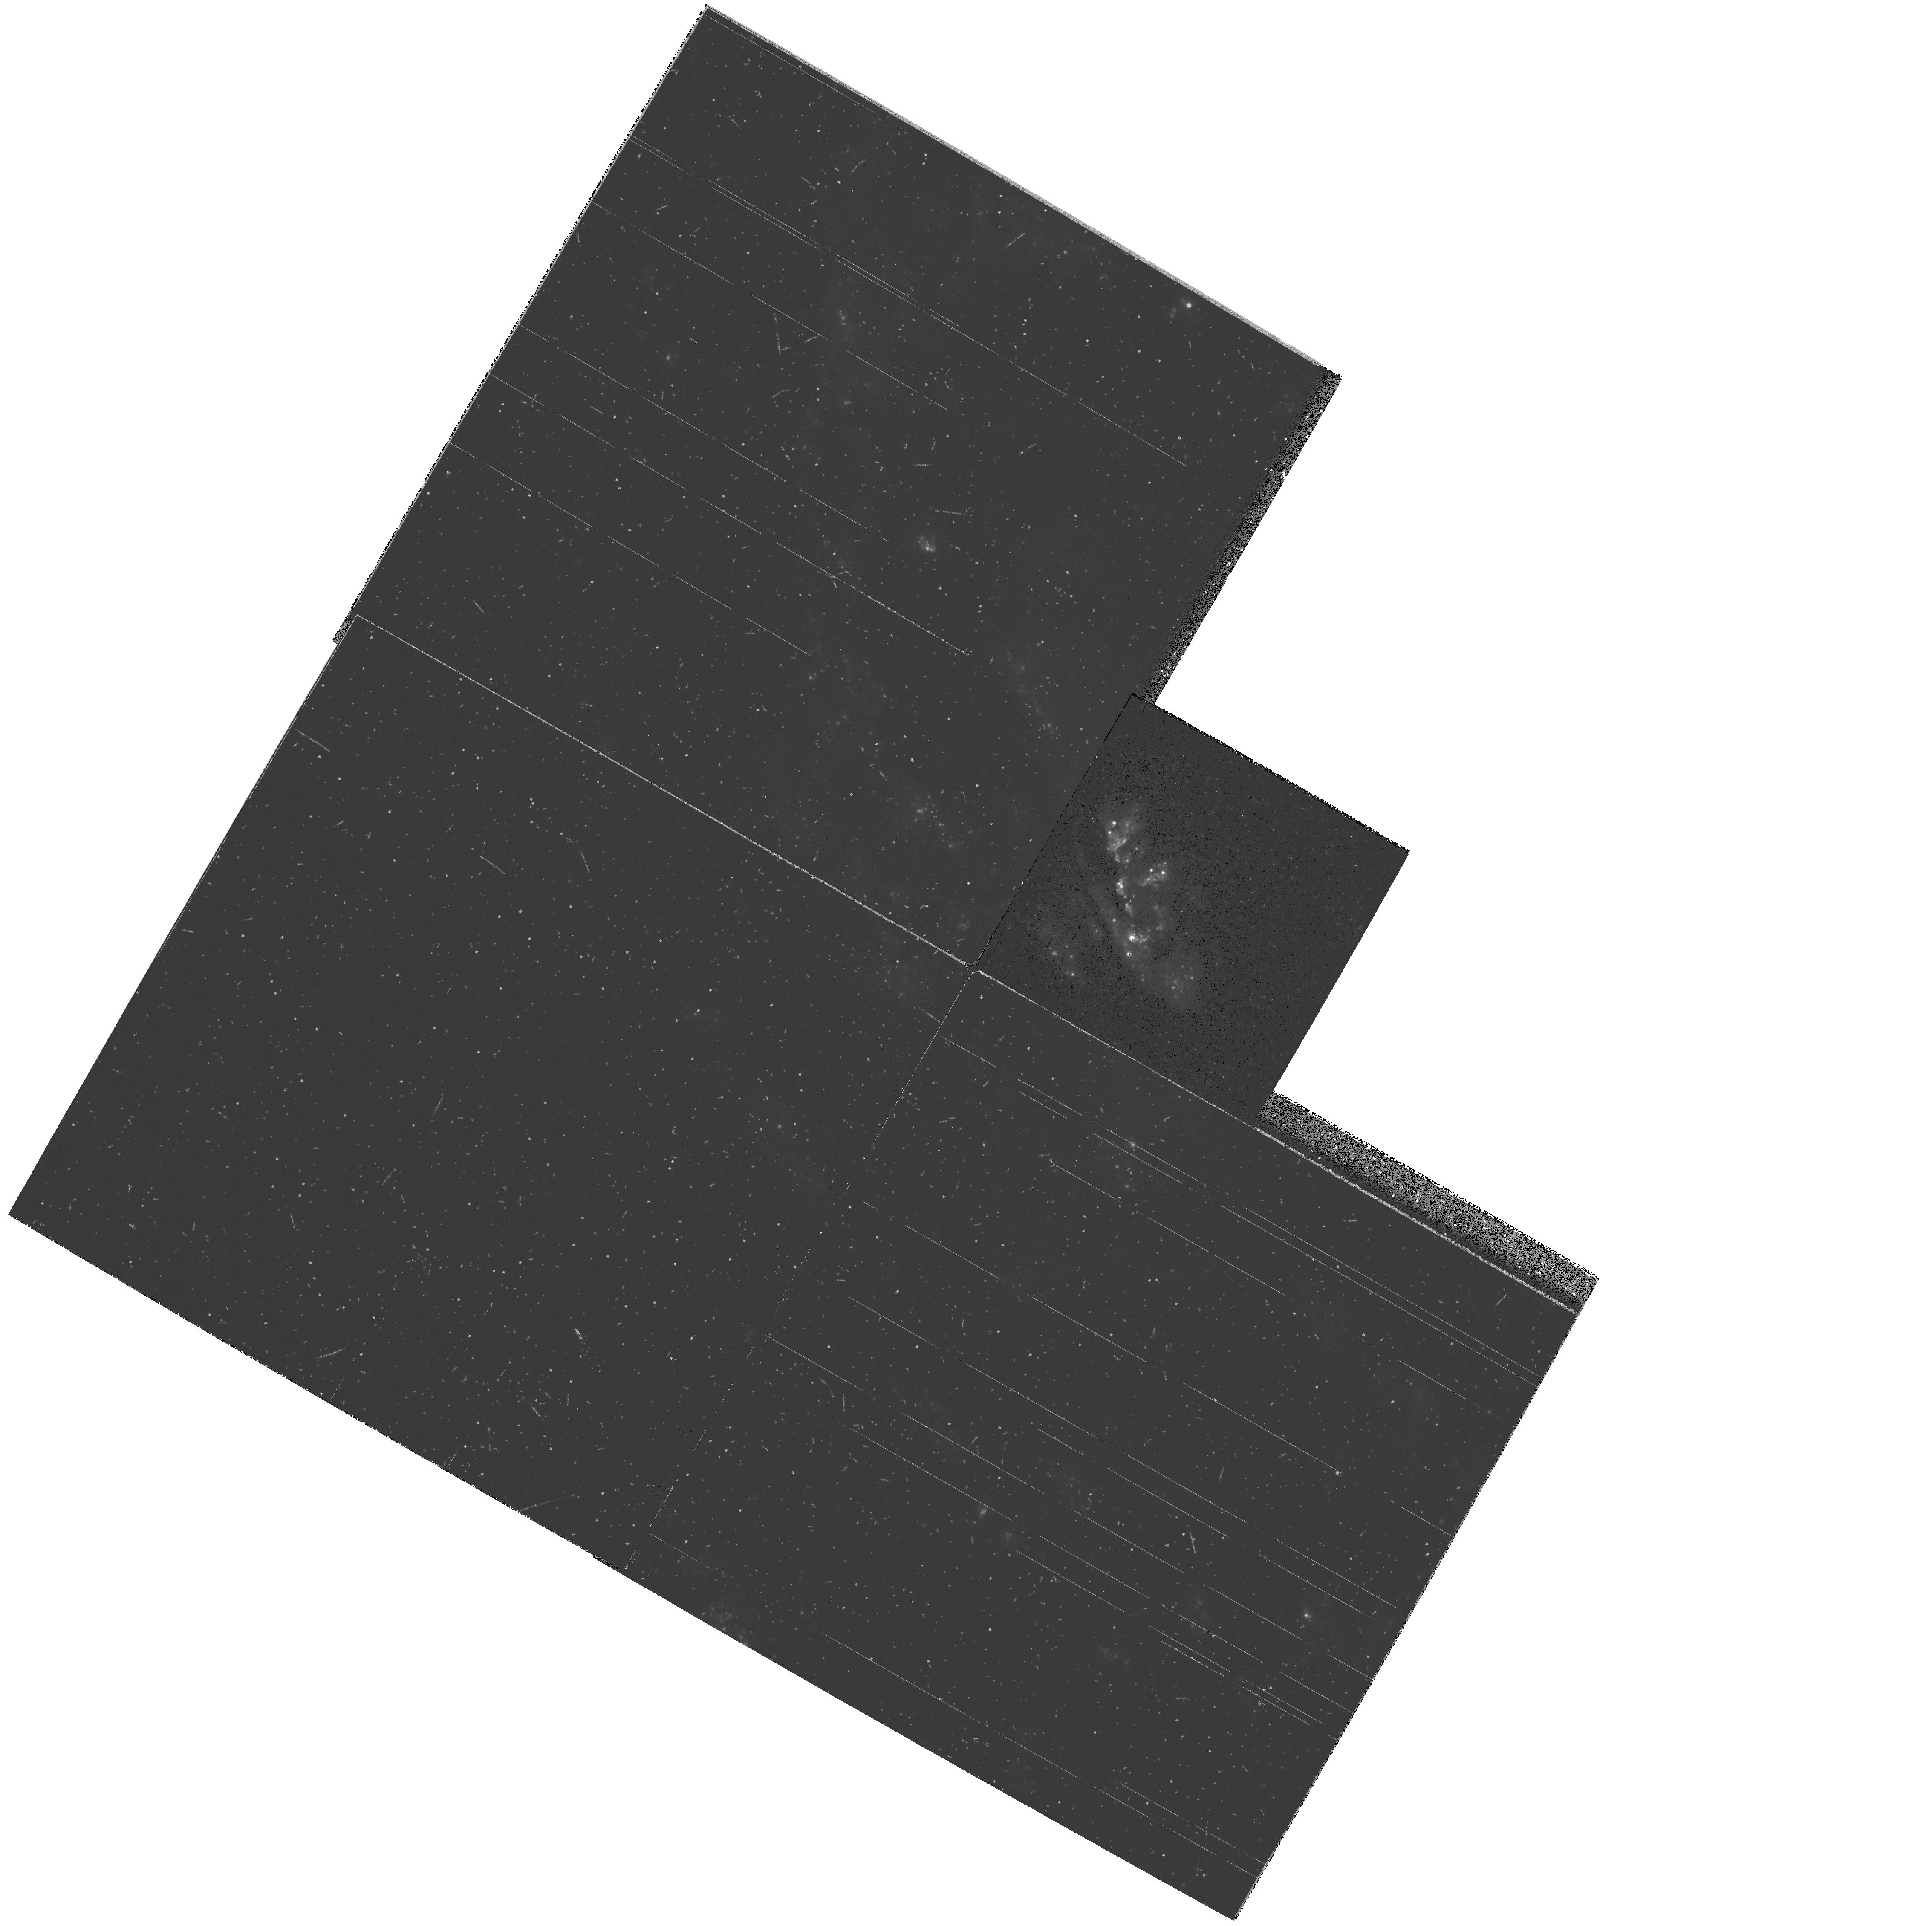
Target: NGC2903
Instrument: WFPC2/PC
Filter: F336W
Exposure: 14 min
Observation ID: hst_5211_02_wfpc2_pc_f336w_u2ej02

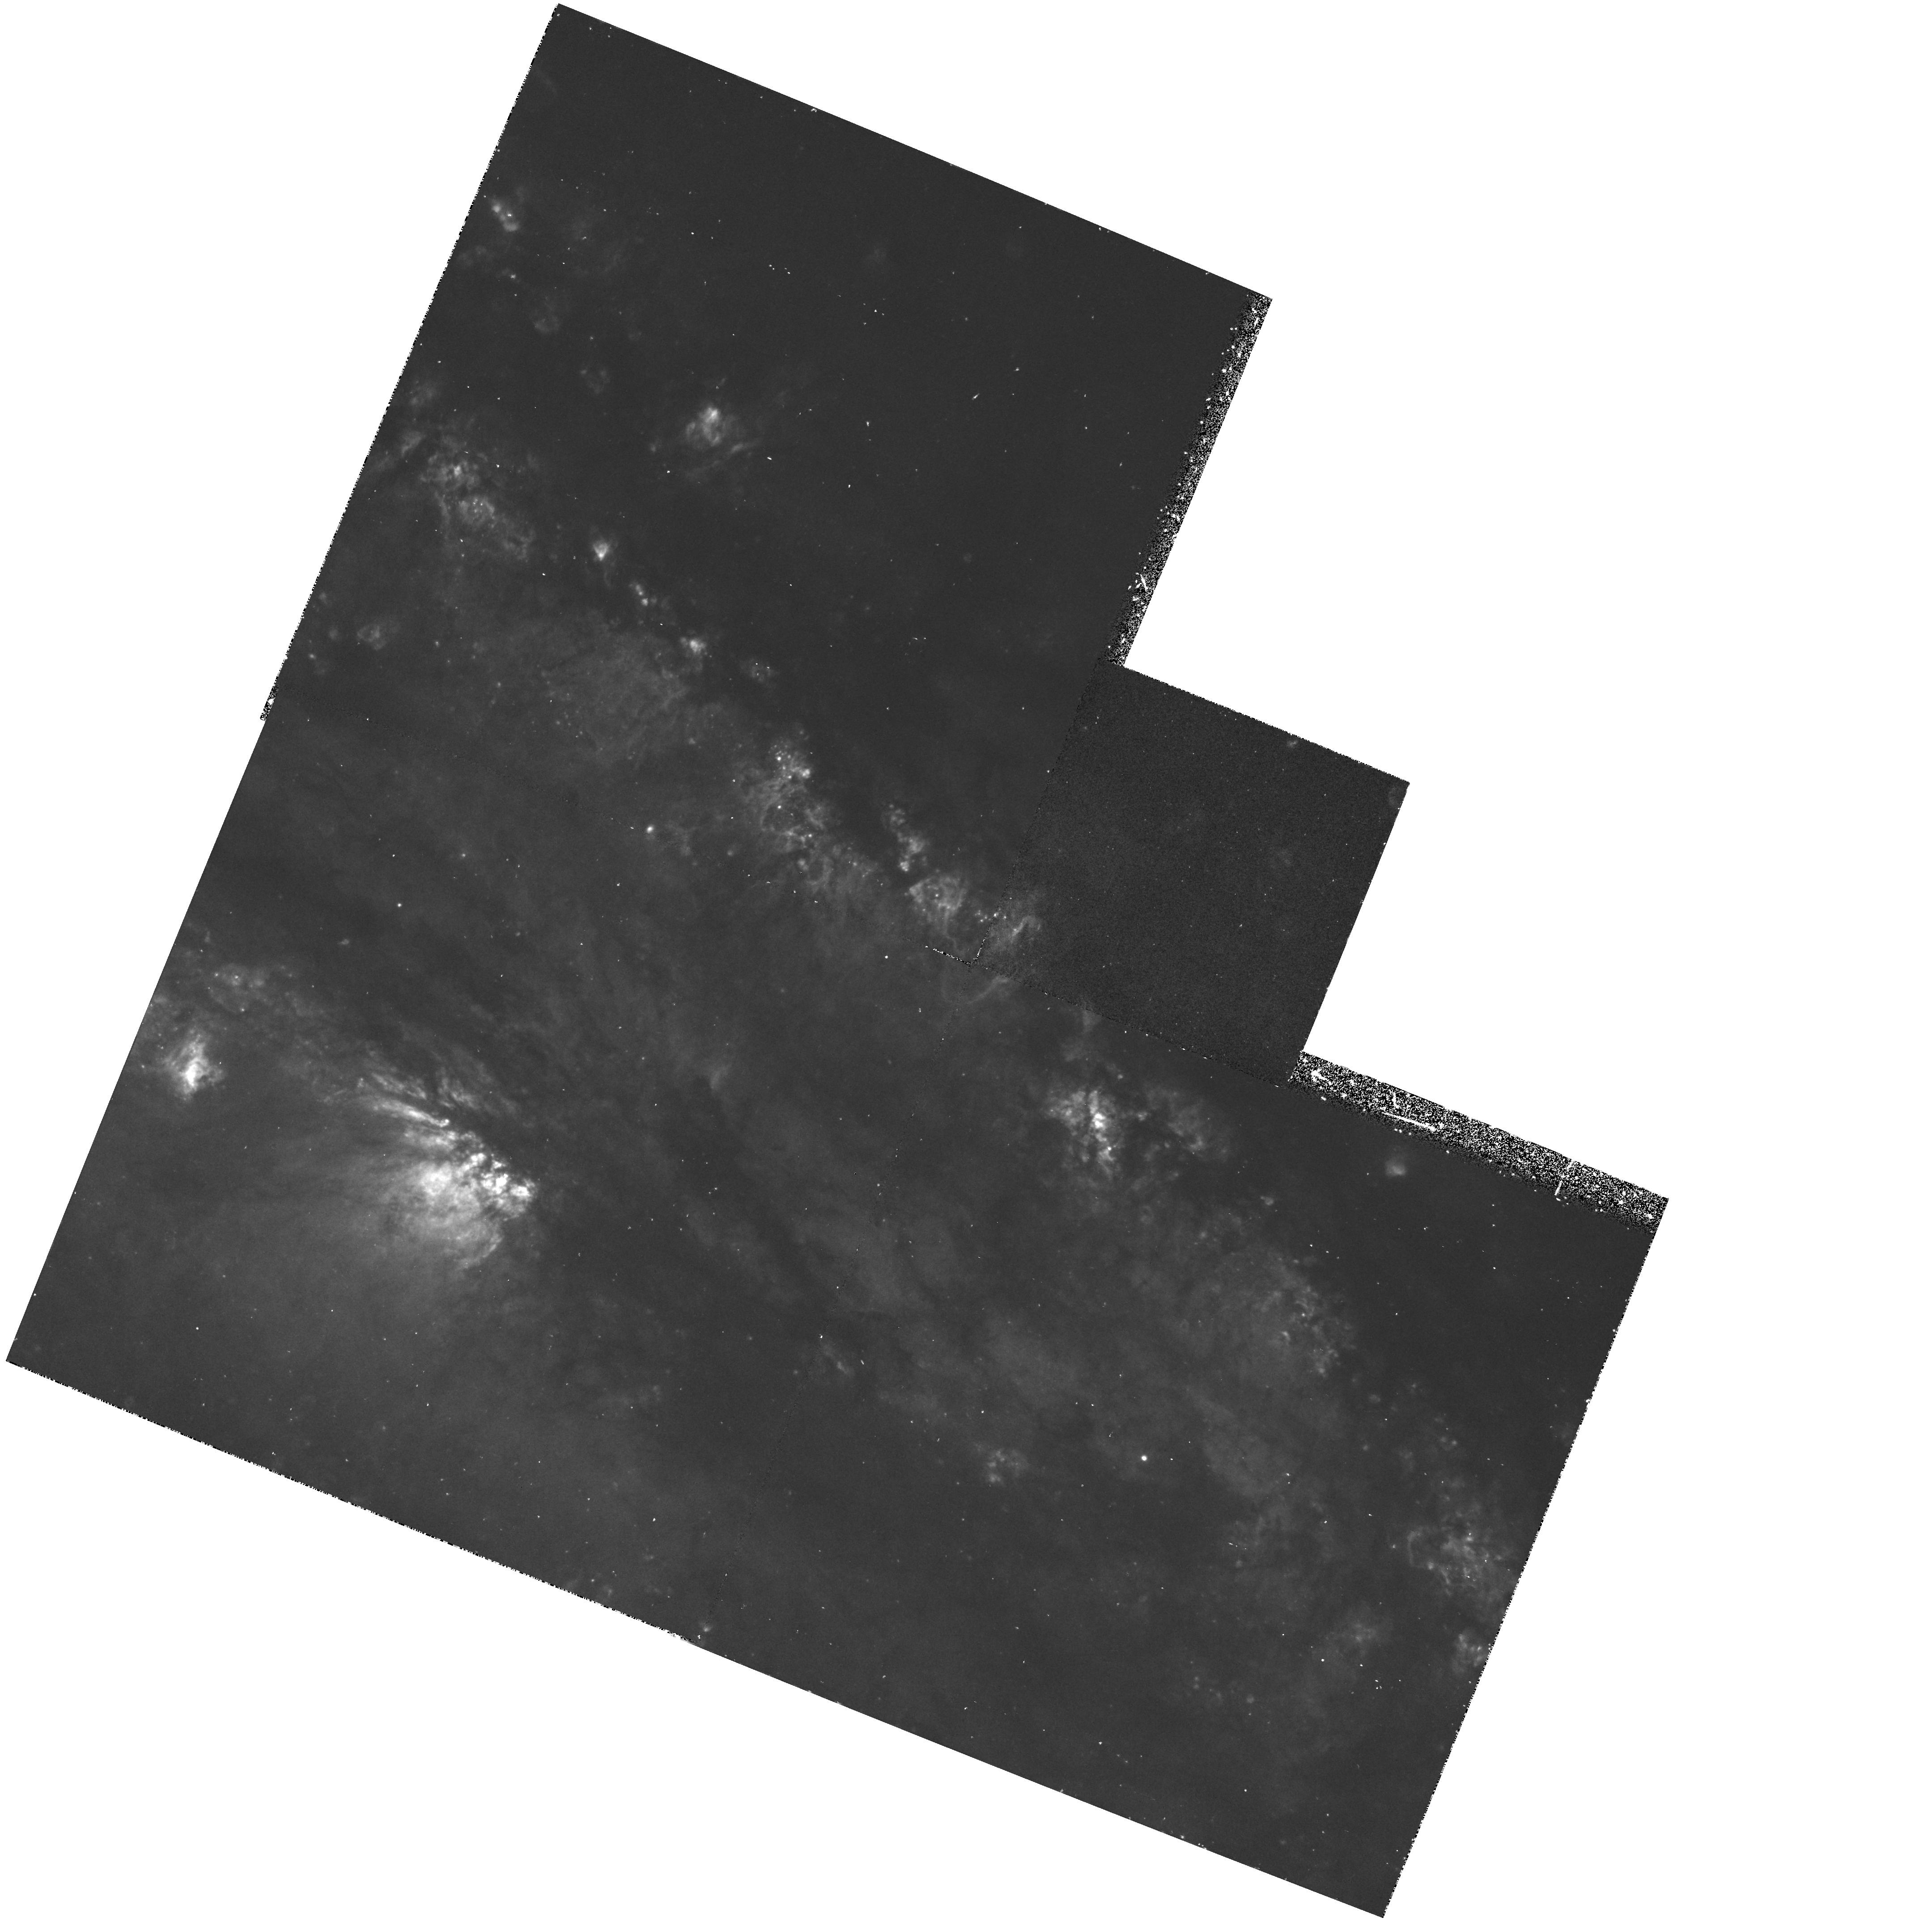
Target: NGC253
Instrument: WFPC2/PC
Filter: F656N
Exposure: 40 min
Observation ID: hst_5211_04_wfpc2_pc_f656n_u2ej04

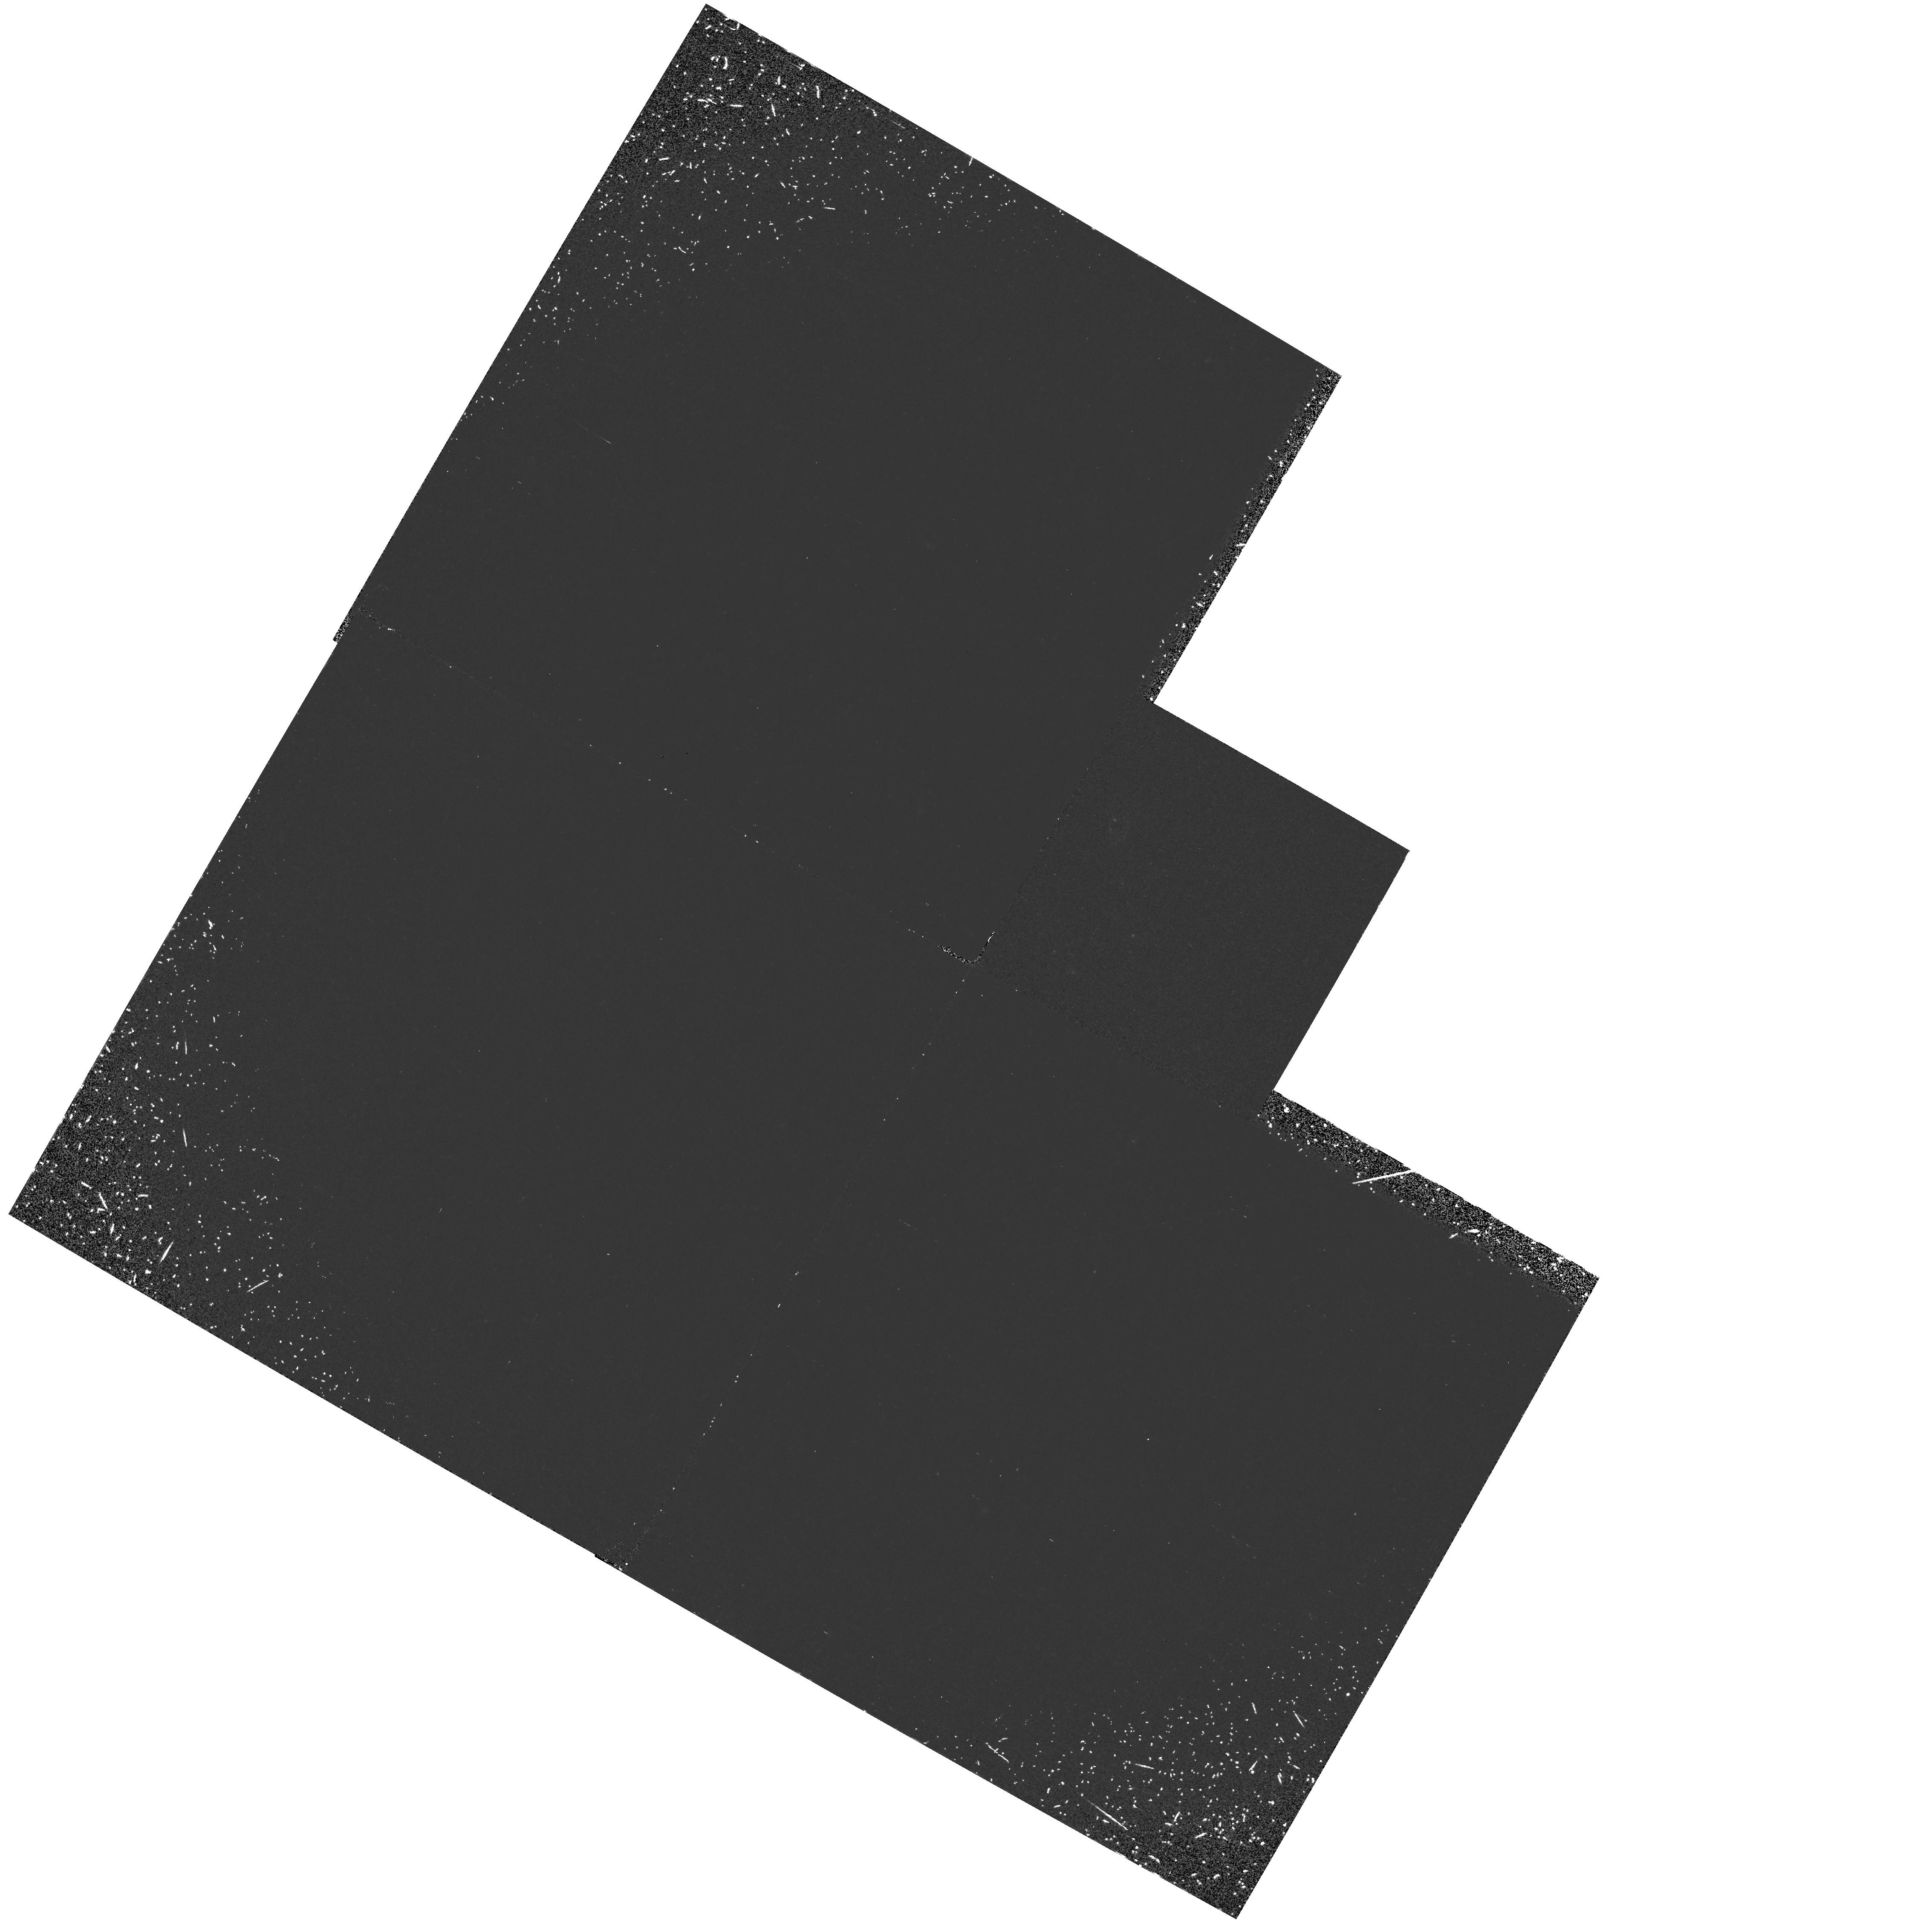
Target: NGC2903
Instrument: WFPC2/PC
Filter: F160BW
Exposure: 1.1 h
Observation ID: hst_5211_02_wfpc2_pc_f160bw_u2ej02

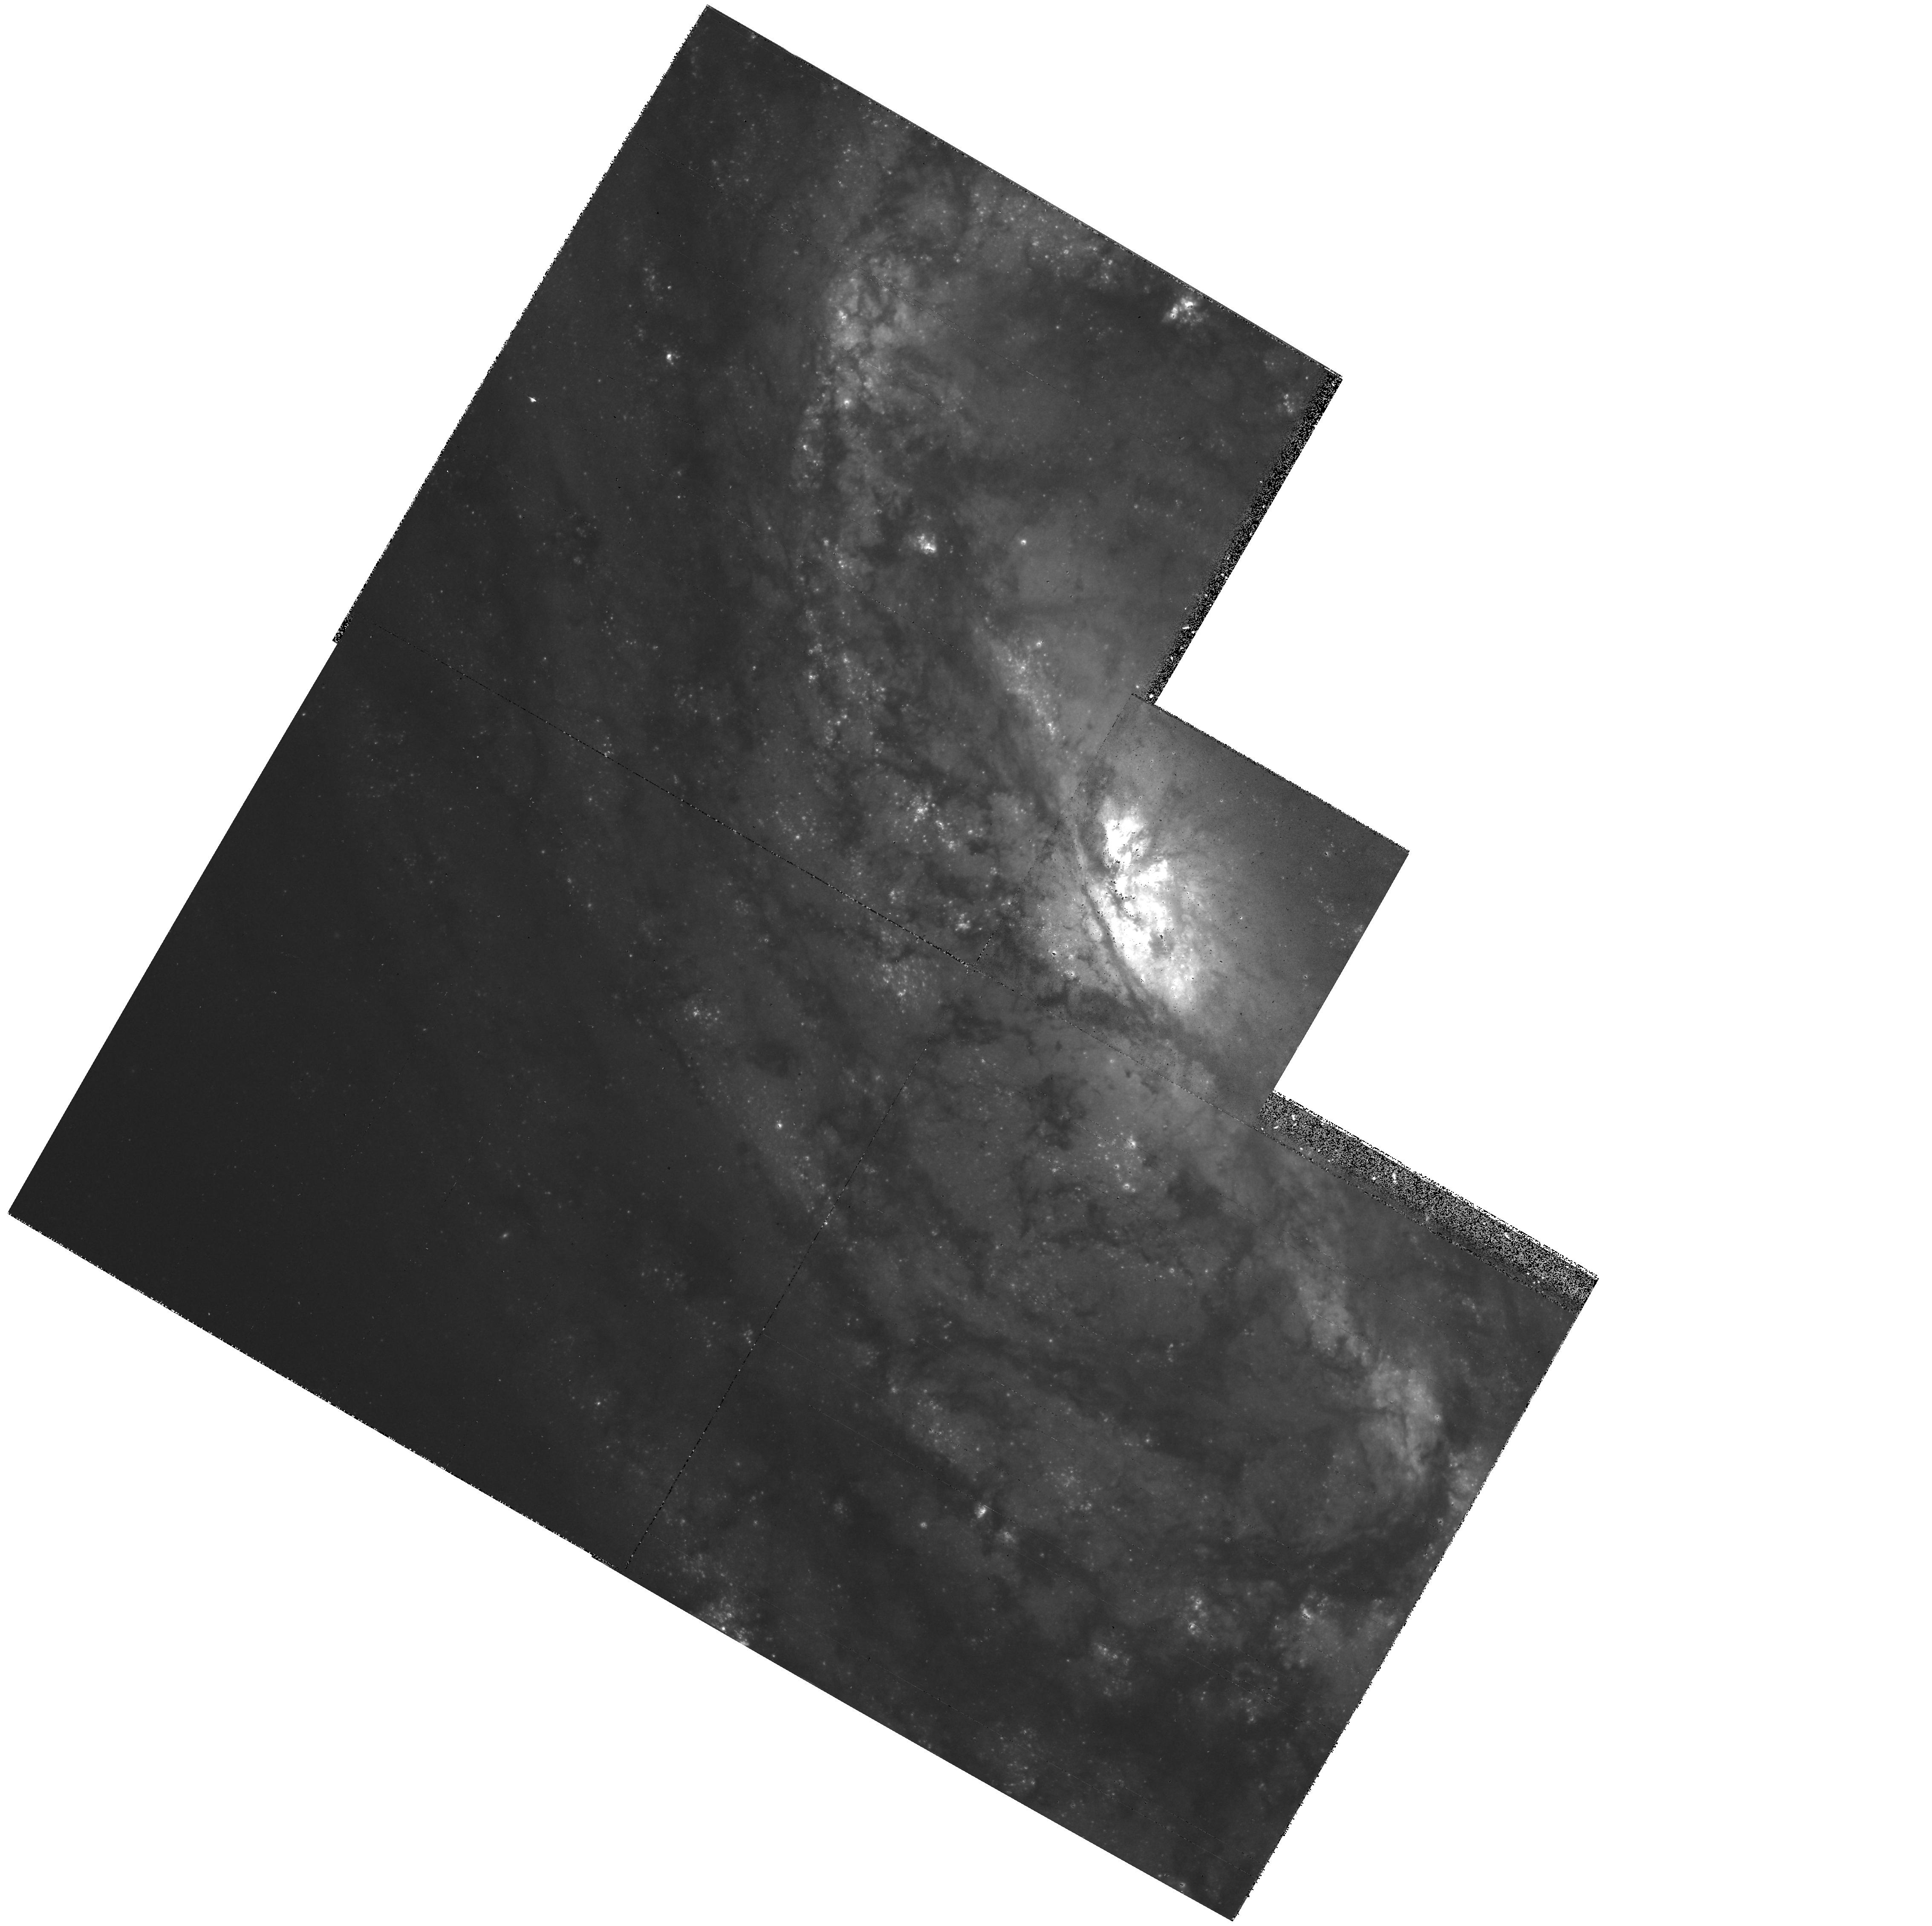
Target: NGC2903
Instrument: WFPC2/PC
Filter: F555W
Exposure: 14 min
Observation ID: hst_5211_02_wfpc2_pc_f555w_u2ej02

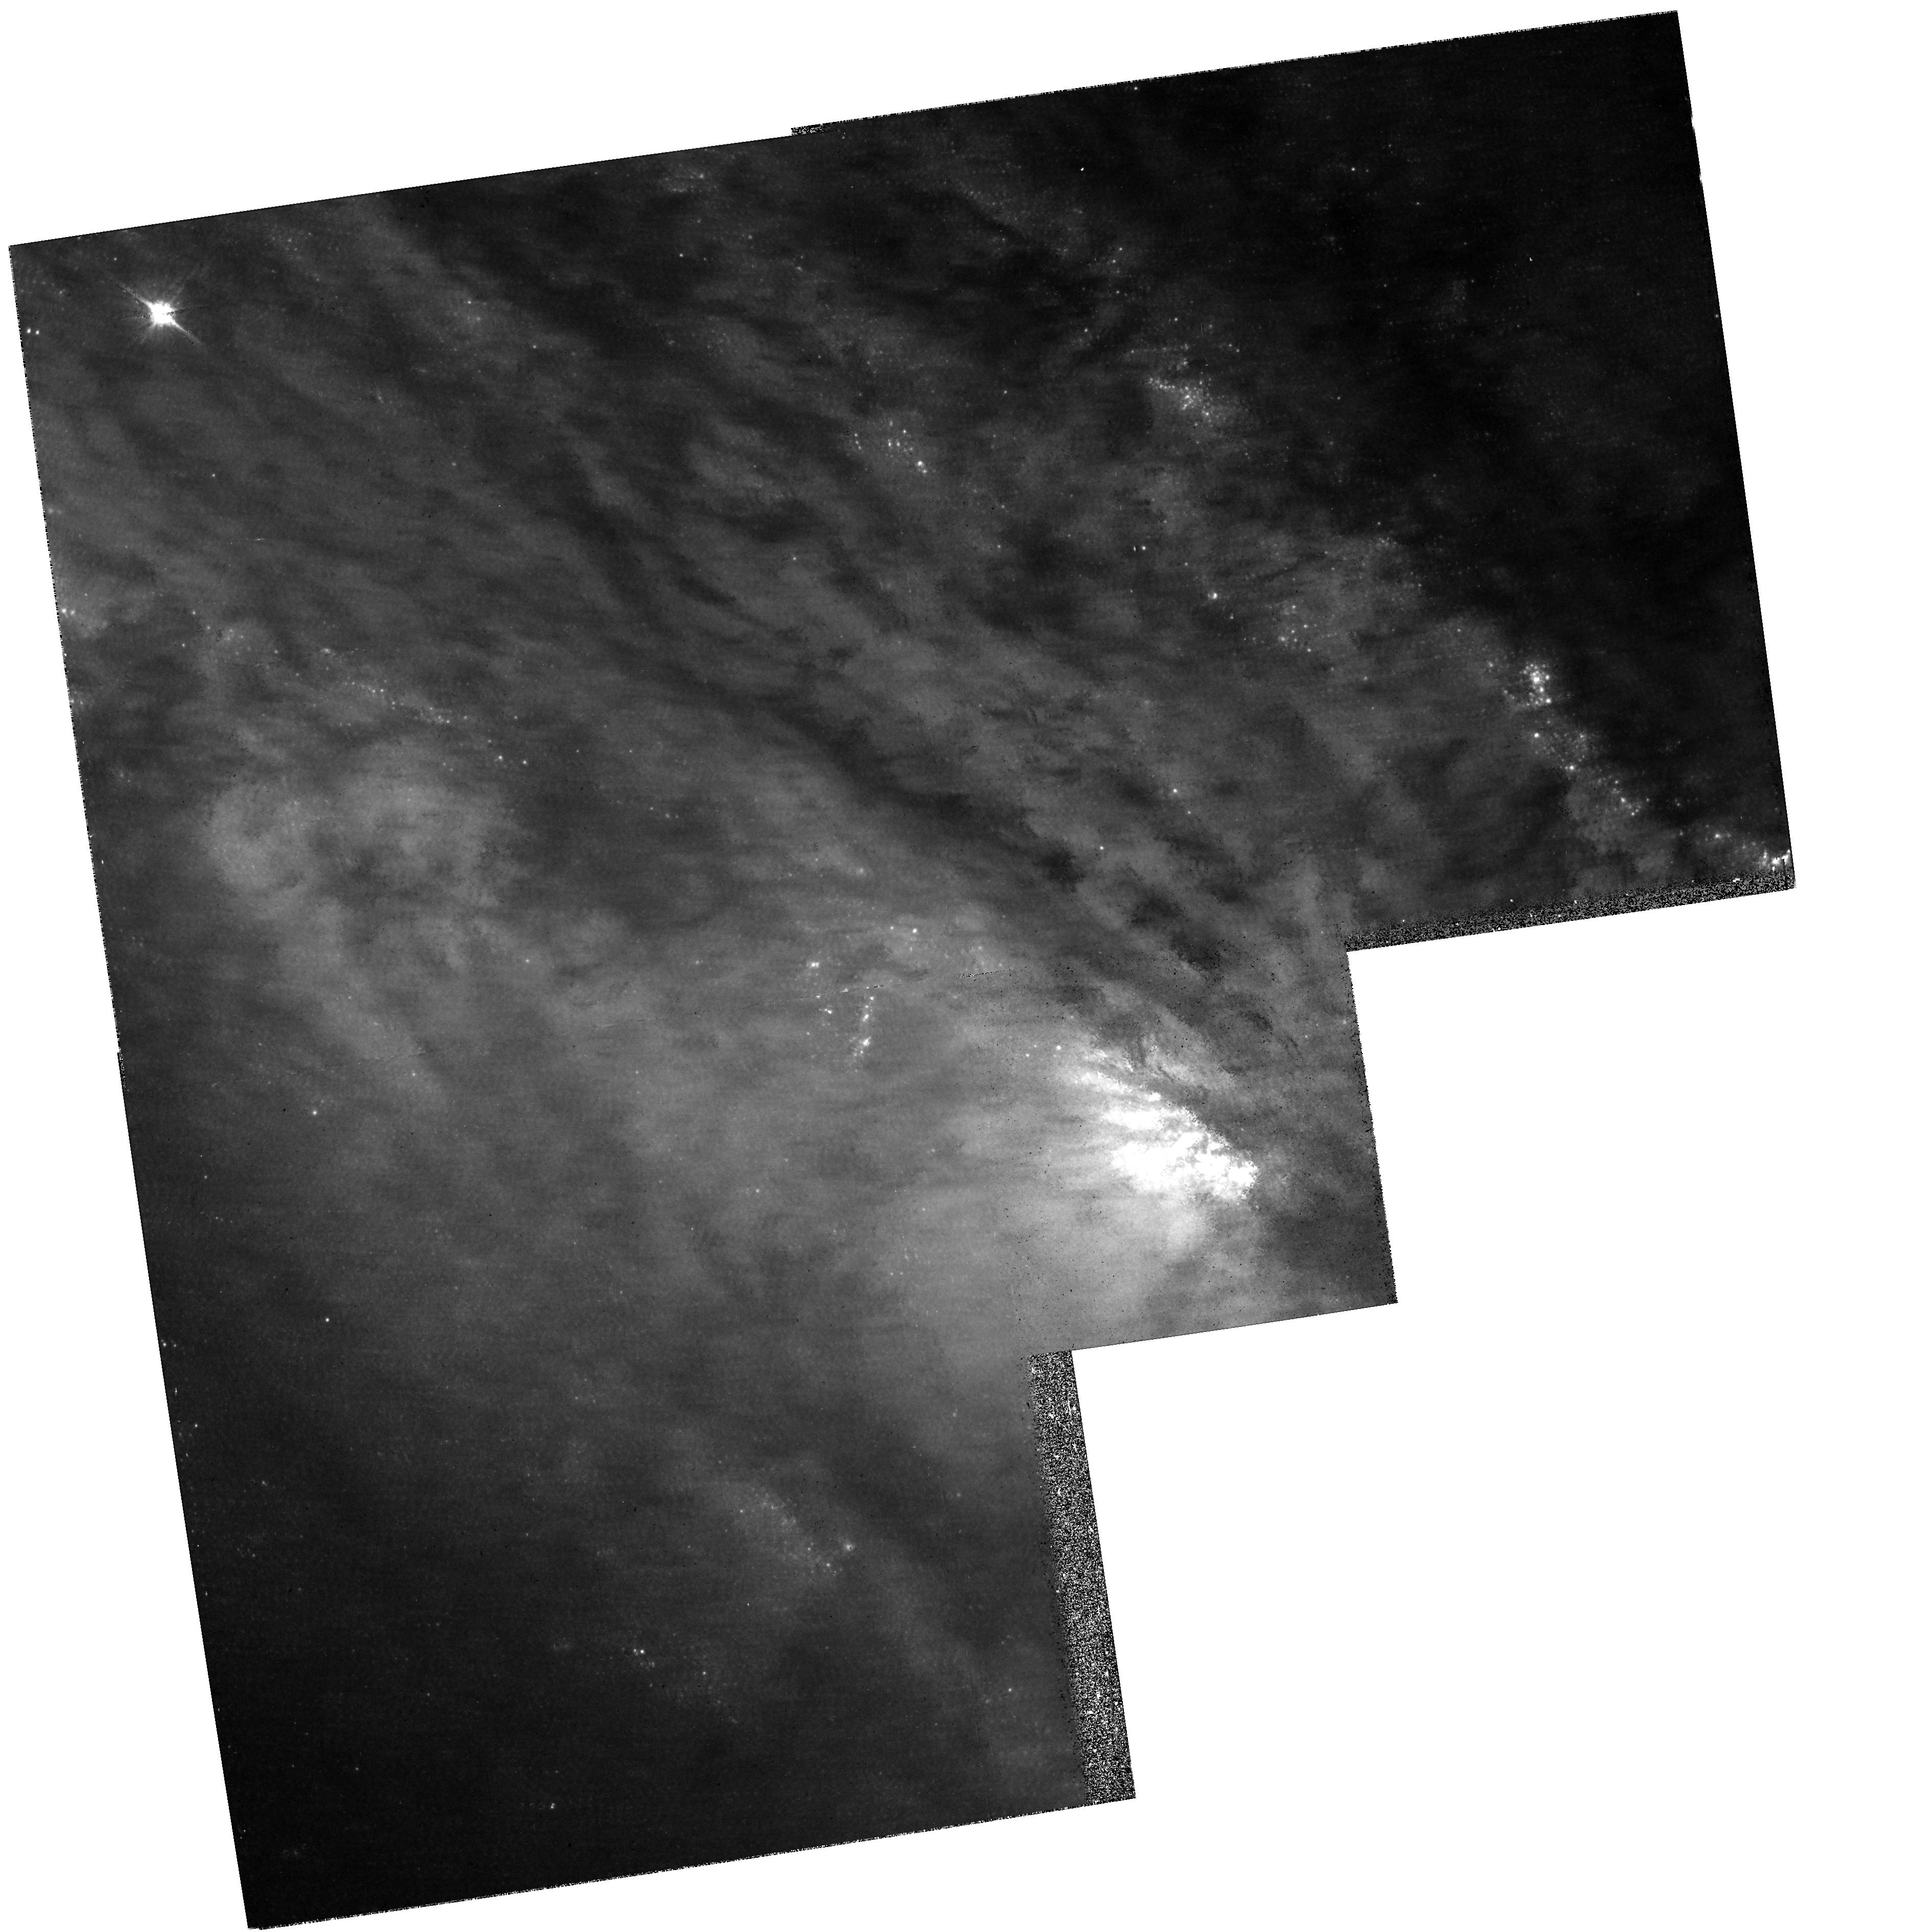
Target: NGC253
Instrument: WFPC2/PC
Filter: F814W
Exposure: 14 min
Observation ID: hst_5211_01_wfpc2_pc_f814w_u2ej01

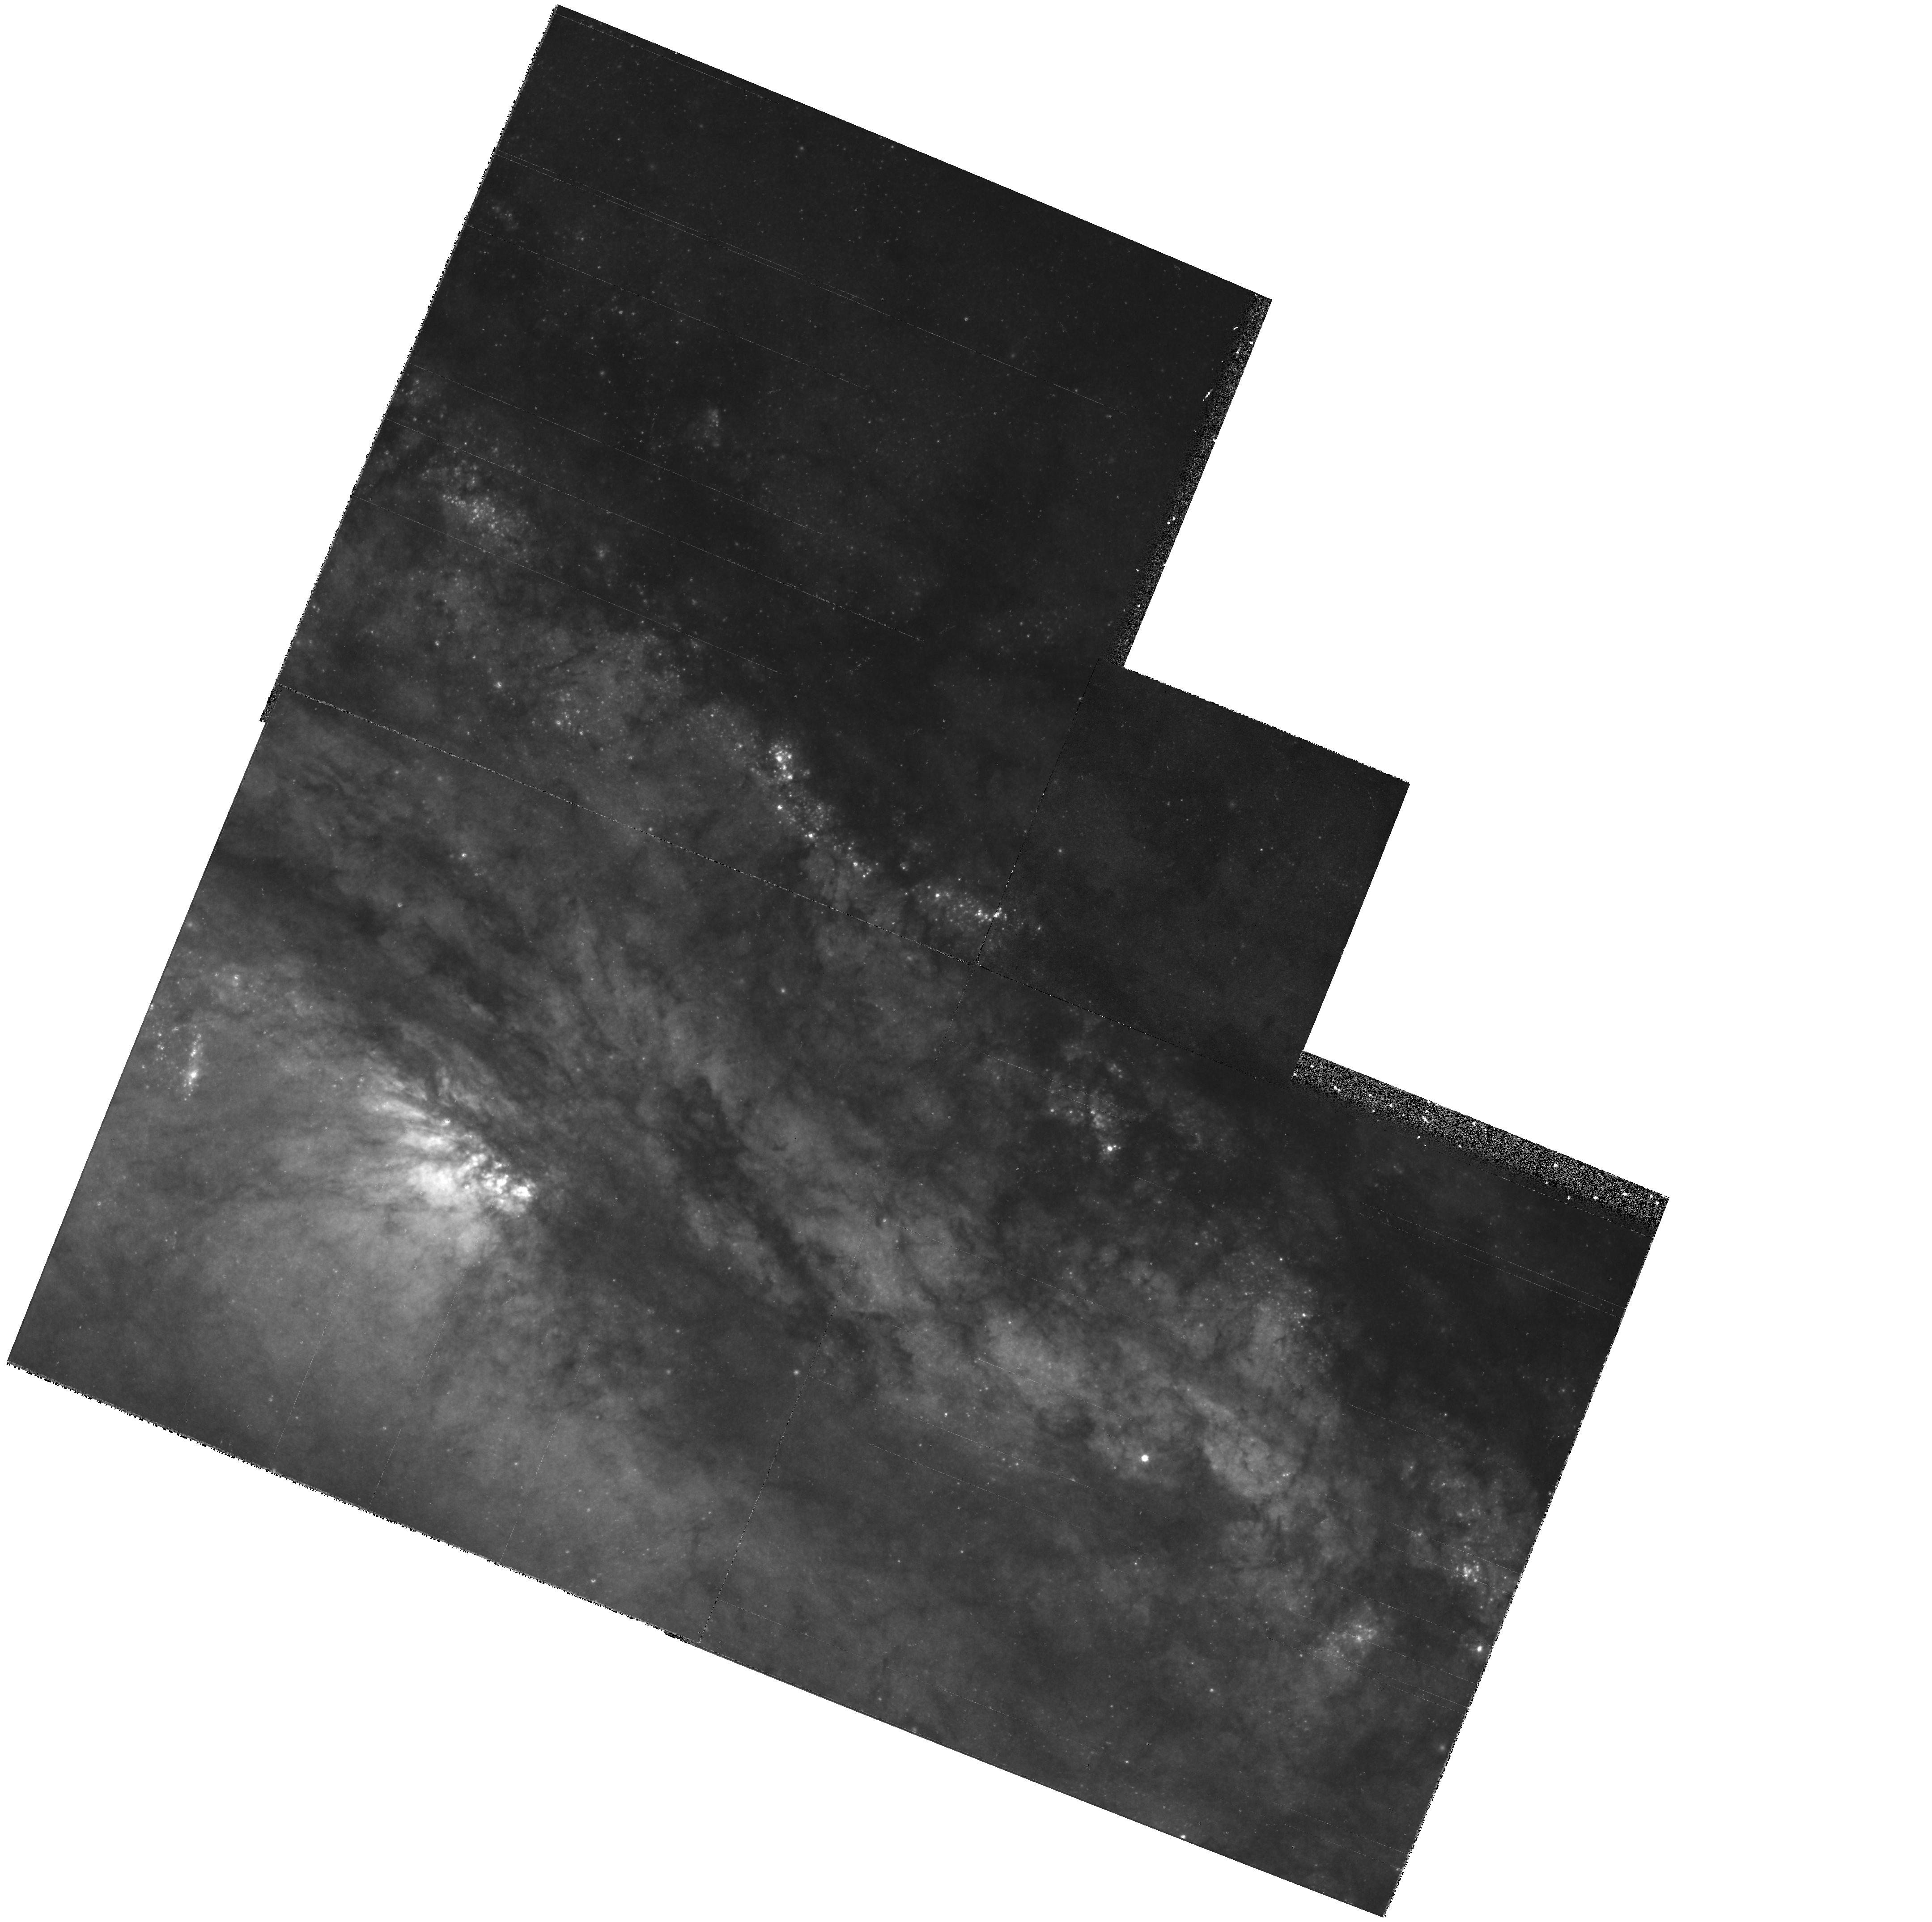
Target: NGC253
Instrument: WFPC2/PC
Filter: F675W
Exposure: 7 min
Observation ID: hst_5211_04_wfpc2_pc_f675w_u2ej04

HIGH-RESOLUTION IMAGING OF NEARBY NUCLEAR STARBURSTS (PI: Trauger, John)

we plan to investigate three nearby nuclear starbursts to determine their structure on parsec scales. we shall image ngc253, ngc2903, and ngc4736 from the uv to the nir in four colours, and from these images determine the distribution of stars within the nucleus and construct accurate colour-magnitude diagrams for the luminous stars. unresolved starlight will allow us to chart the overall structure of the nucleus and localize specific dust features. the distribution of young stars and stellar clusters are of fundamental interest, and bears directly on the physics of starbursts. we shall also image ngc253 in h-alpha to determine the structure of warm gas in the superwind. we shall combine these high-resolution observations with ground-based nir imaging and spectroscopy to allow detailed study of these complex systems.